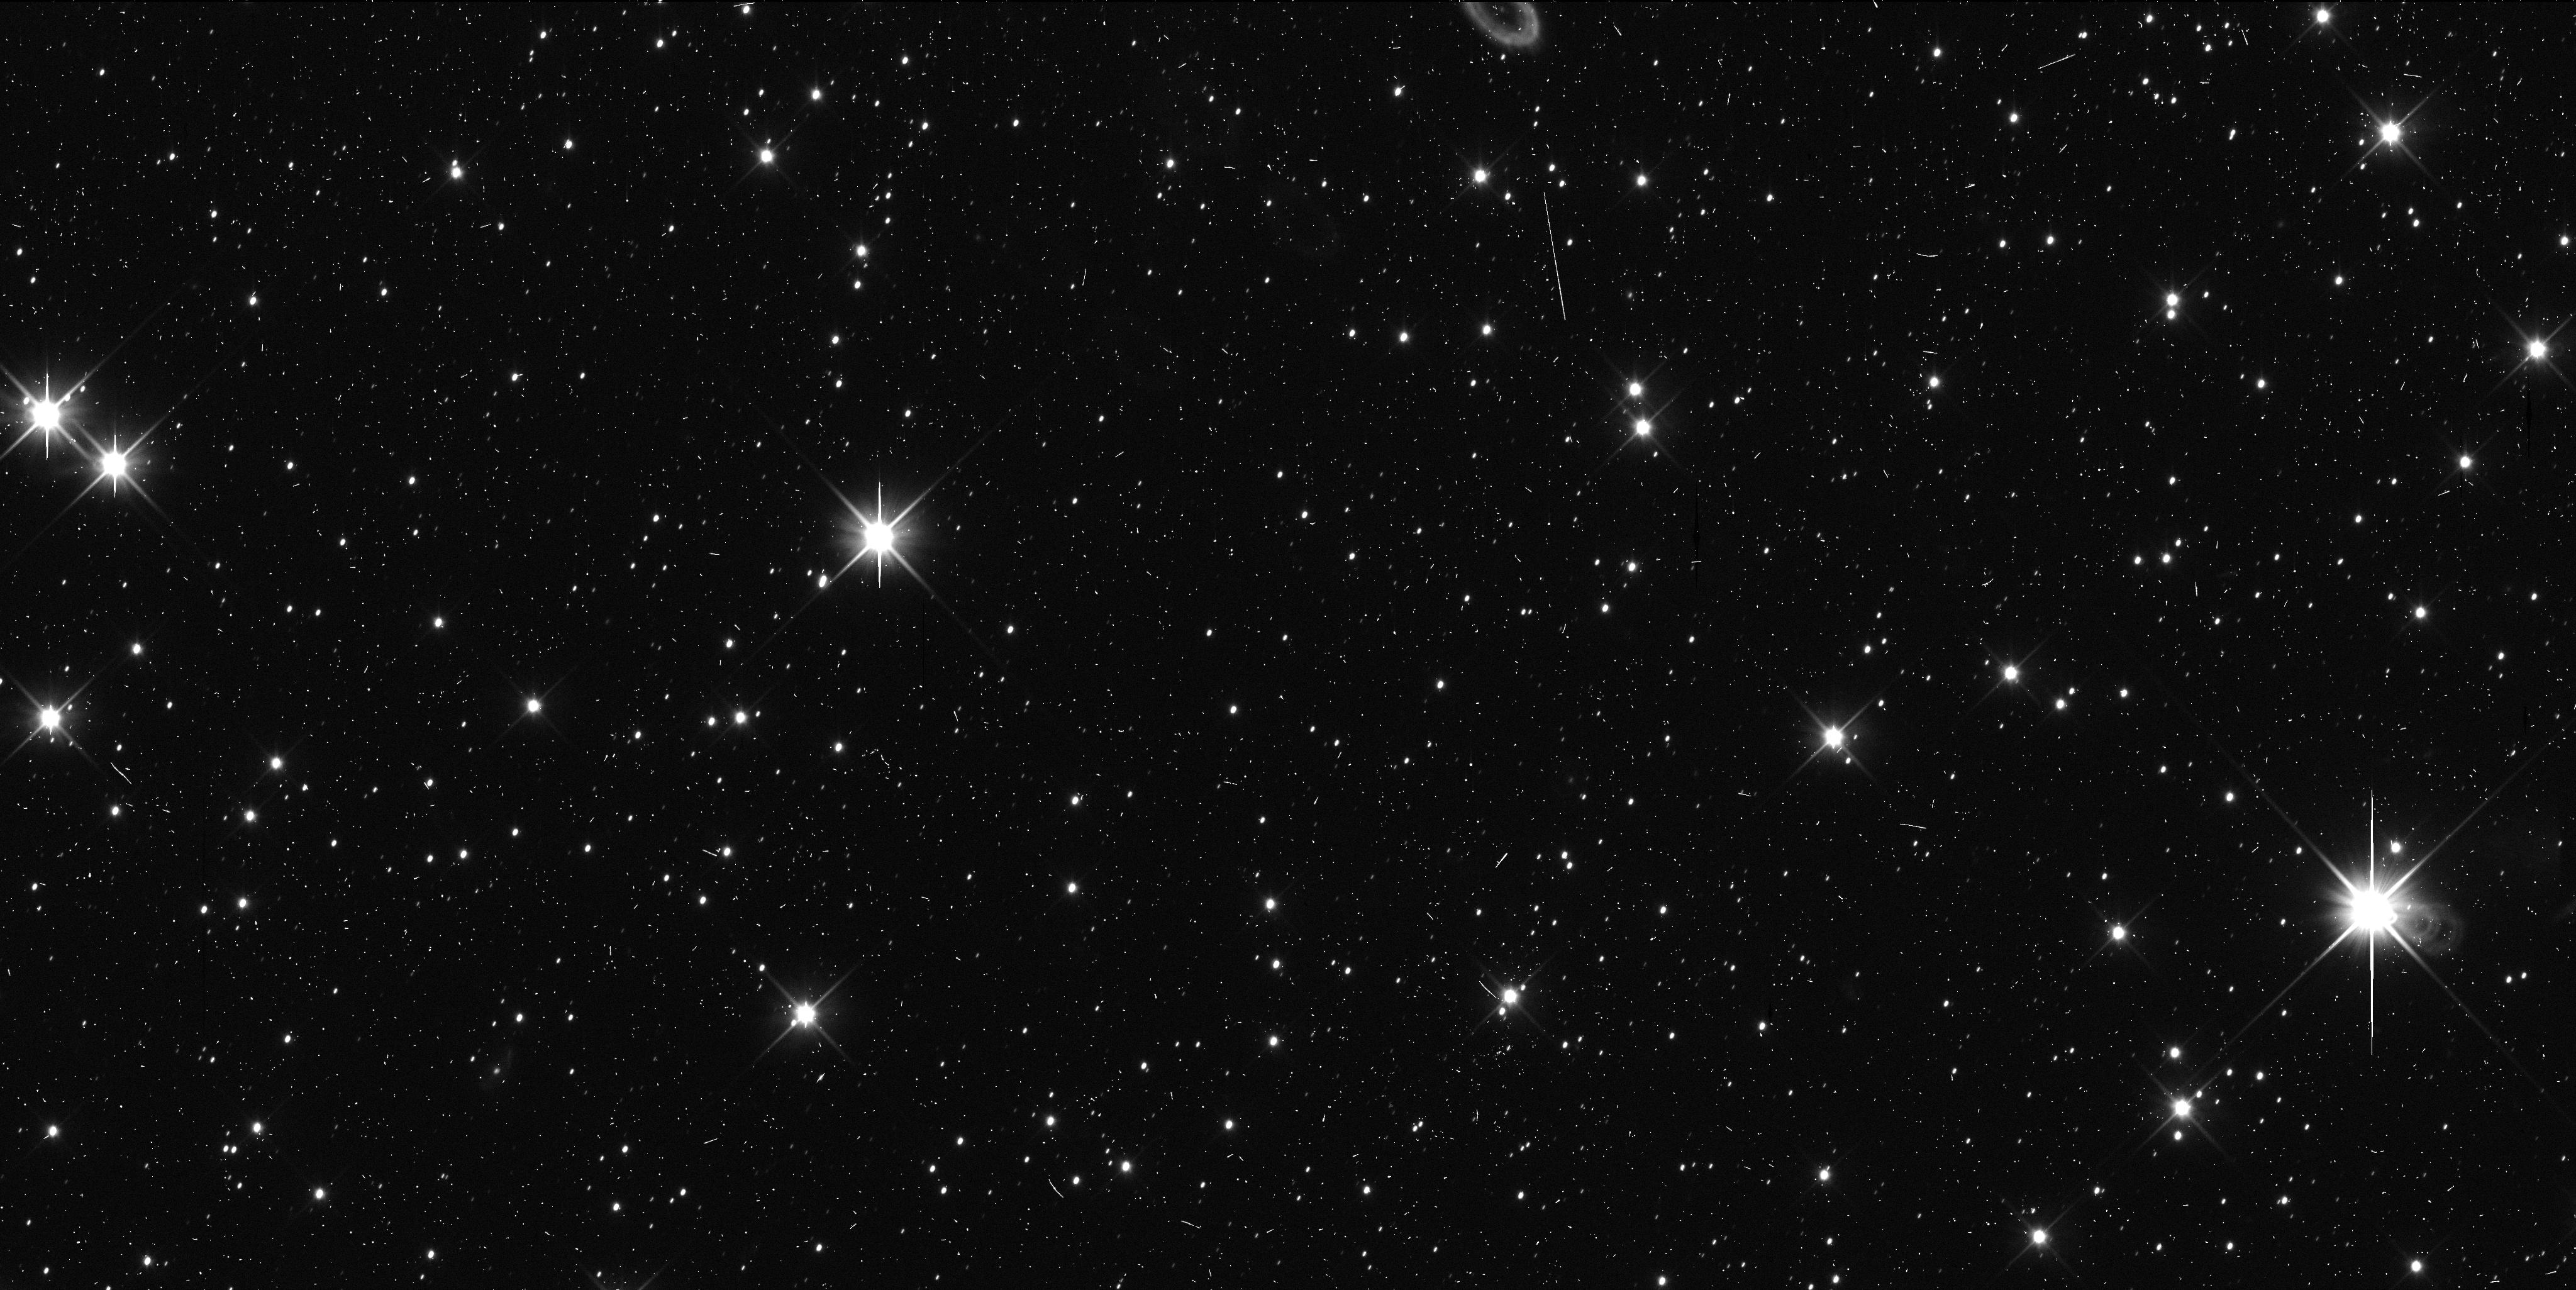
Target: 2014MU69
Instrument: WFC3/UVIS
Filter: F350LP
Exposure: 6 min
Observation ID: id3m02sqq

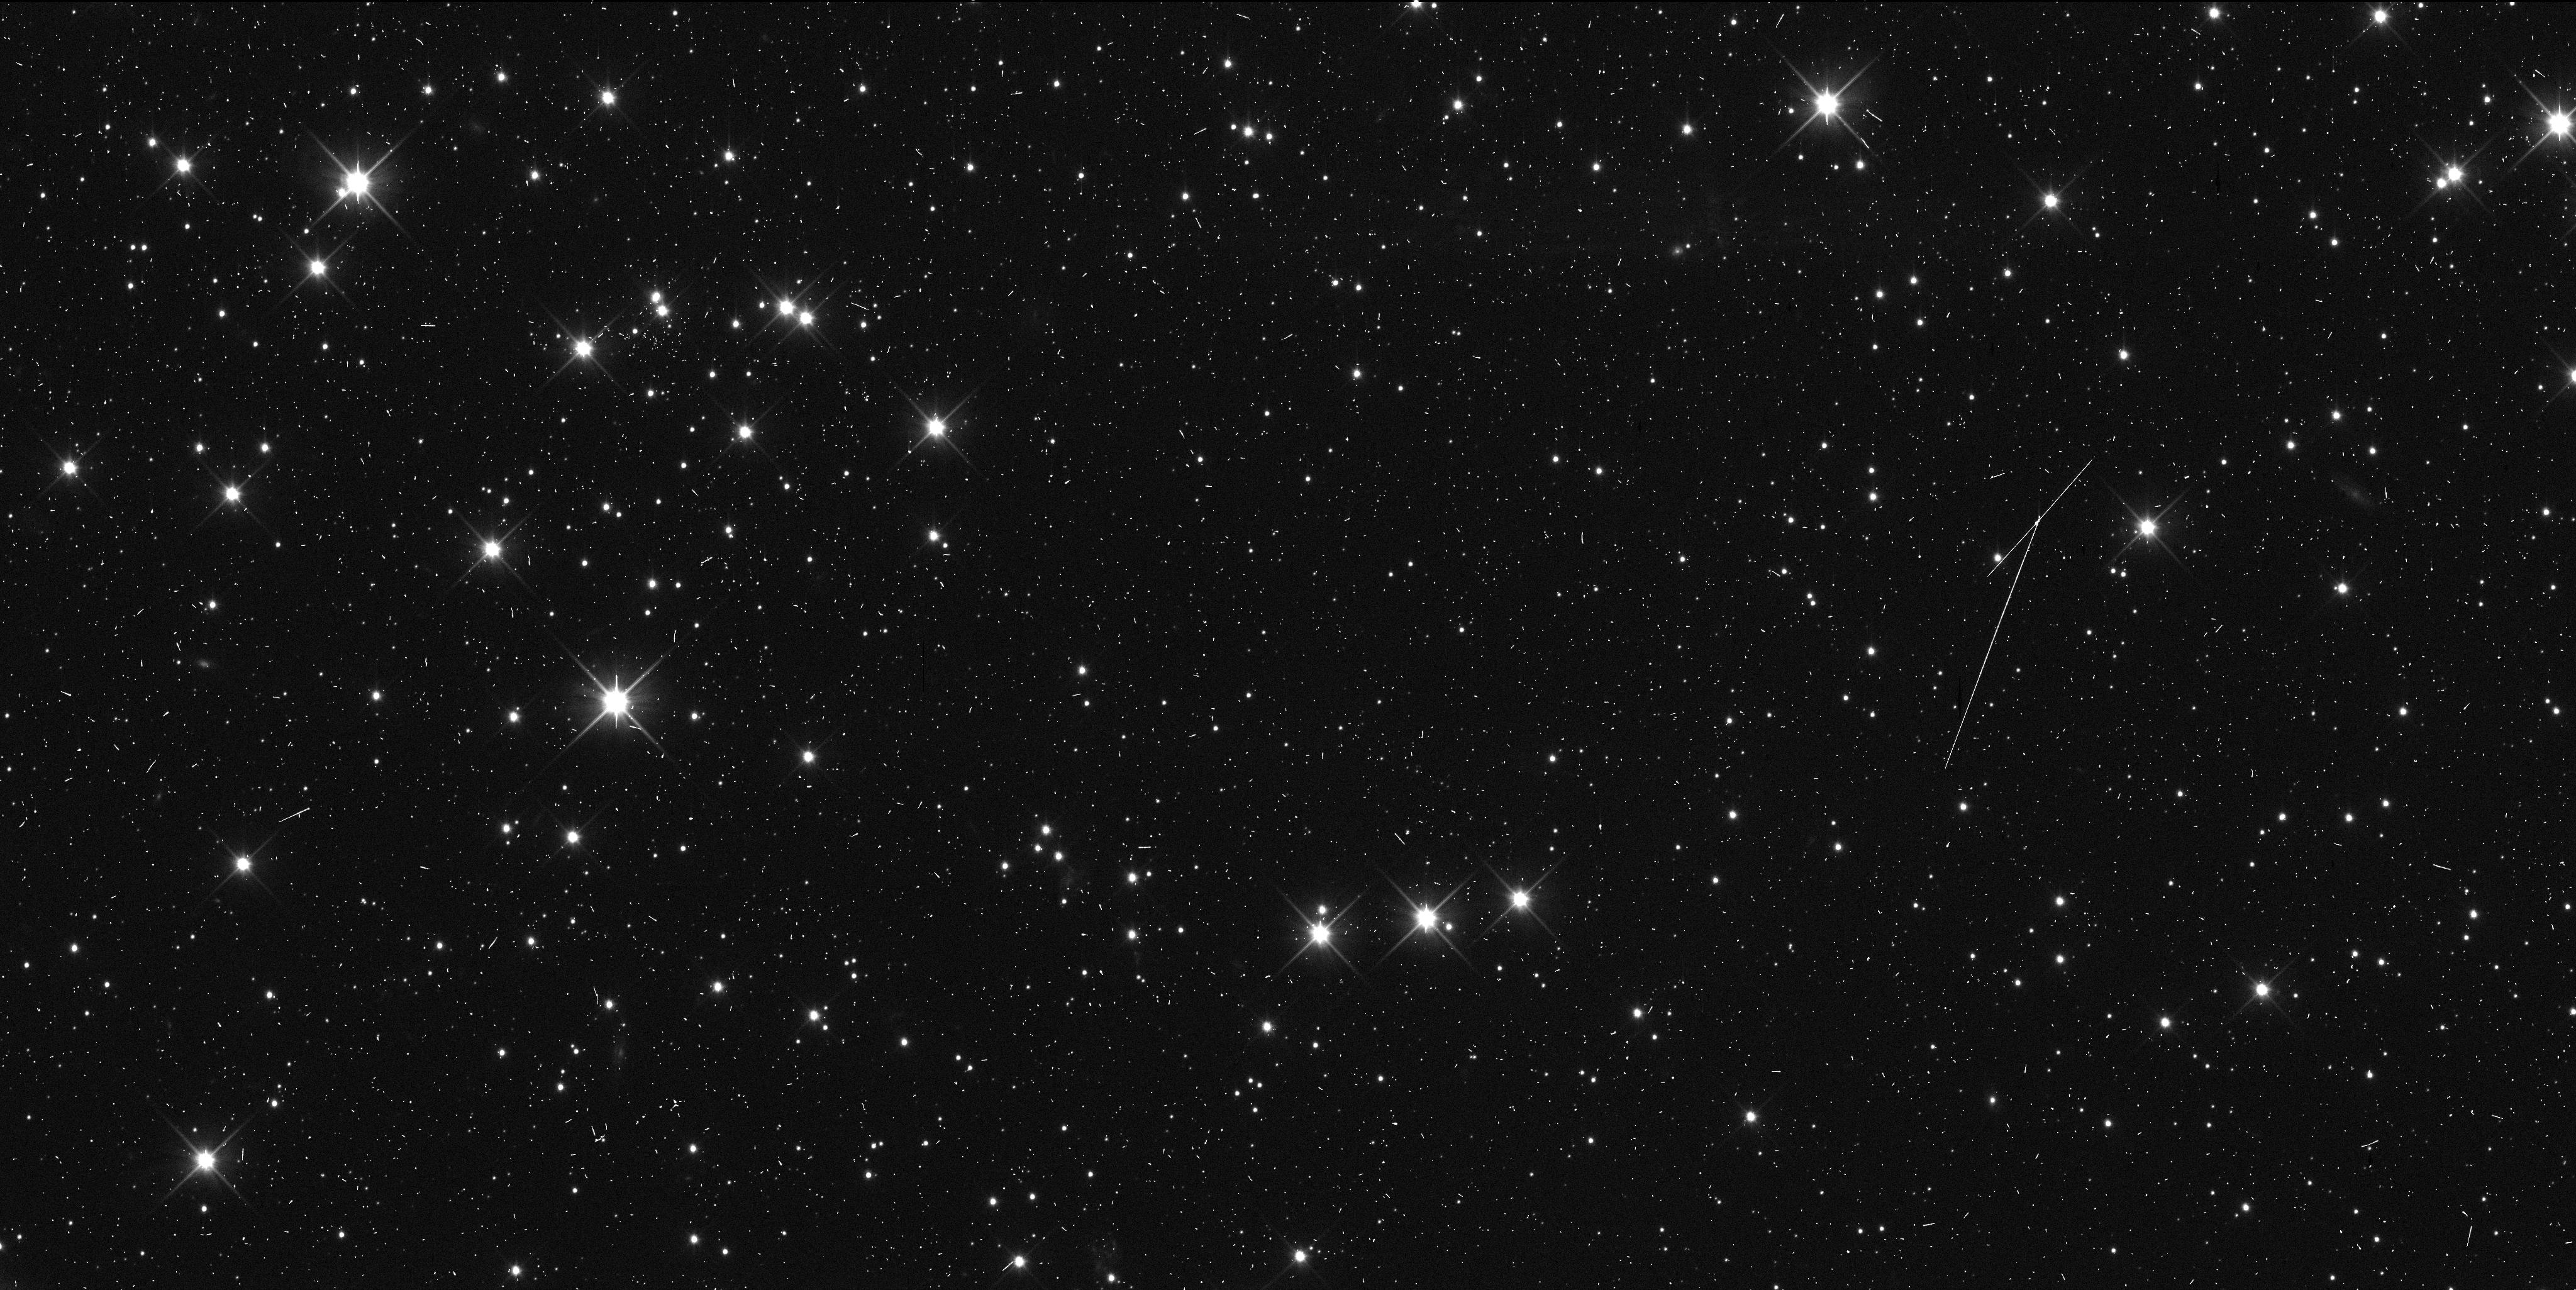
Target: 2014MU69
Instrument: WFC3/UVIS
Filter: F350LP
Exposure: 6 min
Observation ID: id3m01hiq

Astrometry of 2014MU69 (PI: Buie, Marc W.)

We propose two orbits of time to make high-precision astrometric measurments of the New Horizons extended mission target, 2014MU69. These observations are in direct support of the navigation of New Horizons leading up to its encounter in Jan 2019. These two visits are specifically in support of a trajectory correction maneuver planned for July 2016. This astrometry is a key element leading up to a close investigation of a Cold-Classical Kuiper Belt Object, one of the most primitive members of our solar system.